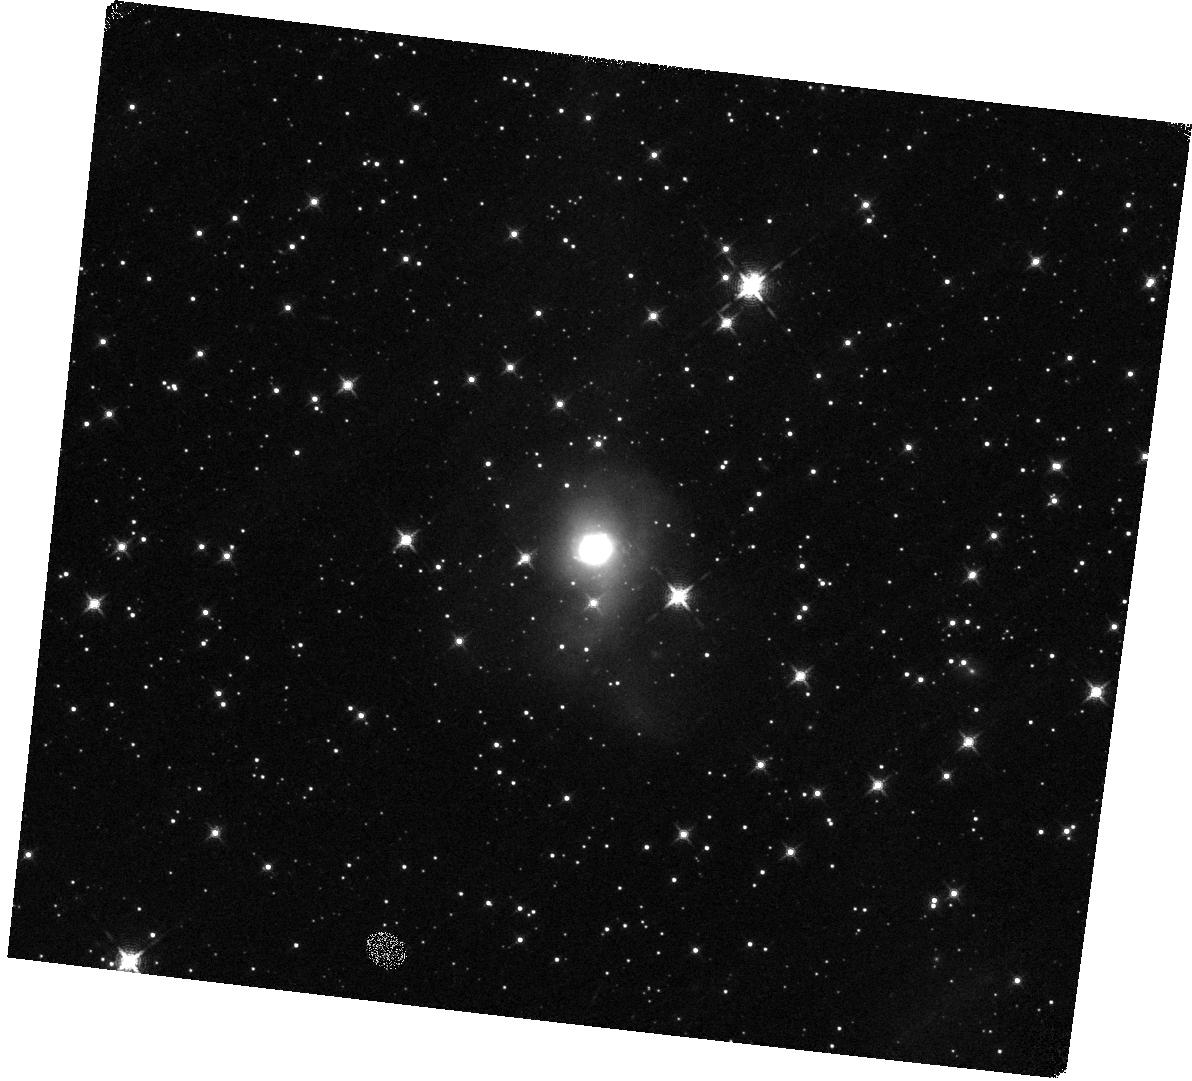
Target: IRAS13120-5453. Instrument: WFC3/IR. Filter: F132N. Exposure: 20 min. Observation ID: hst_13690_11_wfc3_ir_f132n_icom11

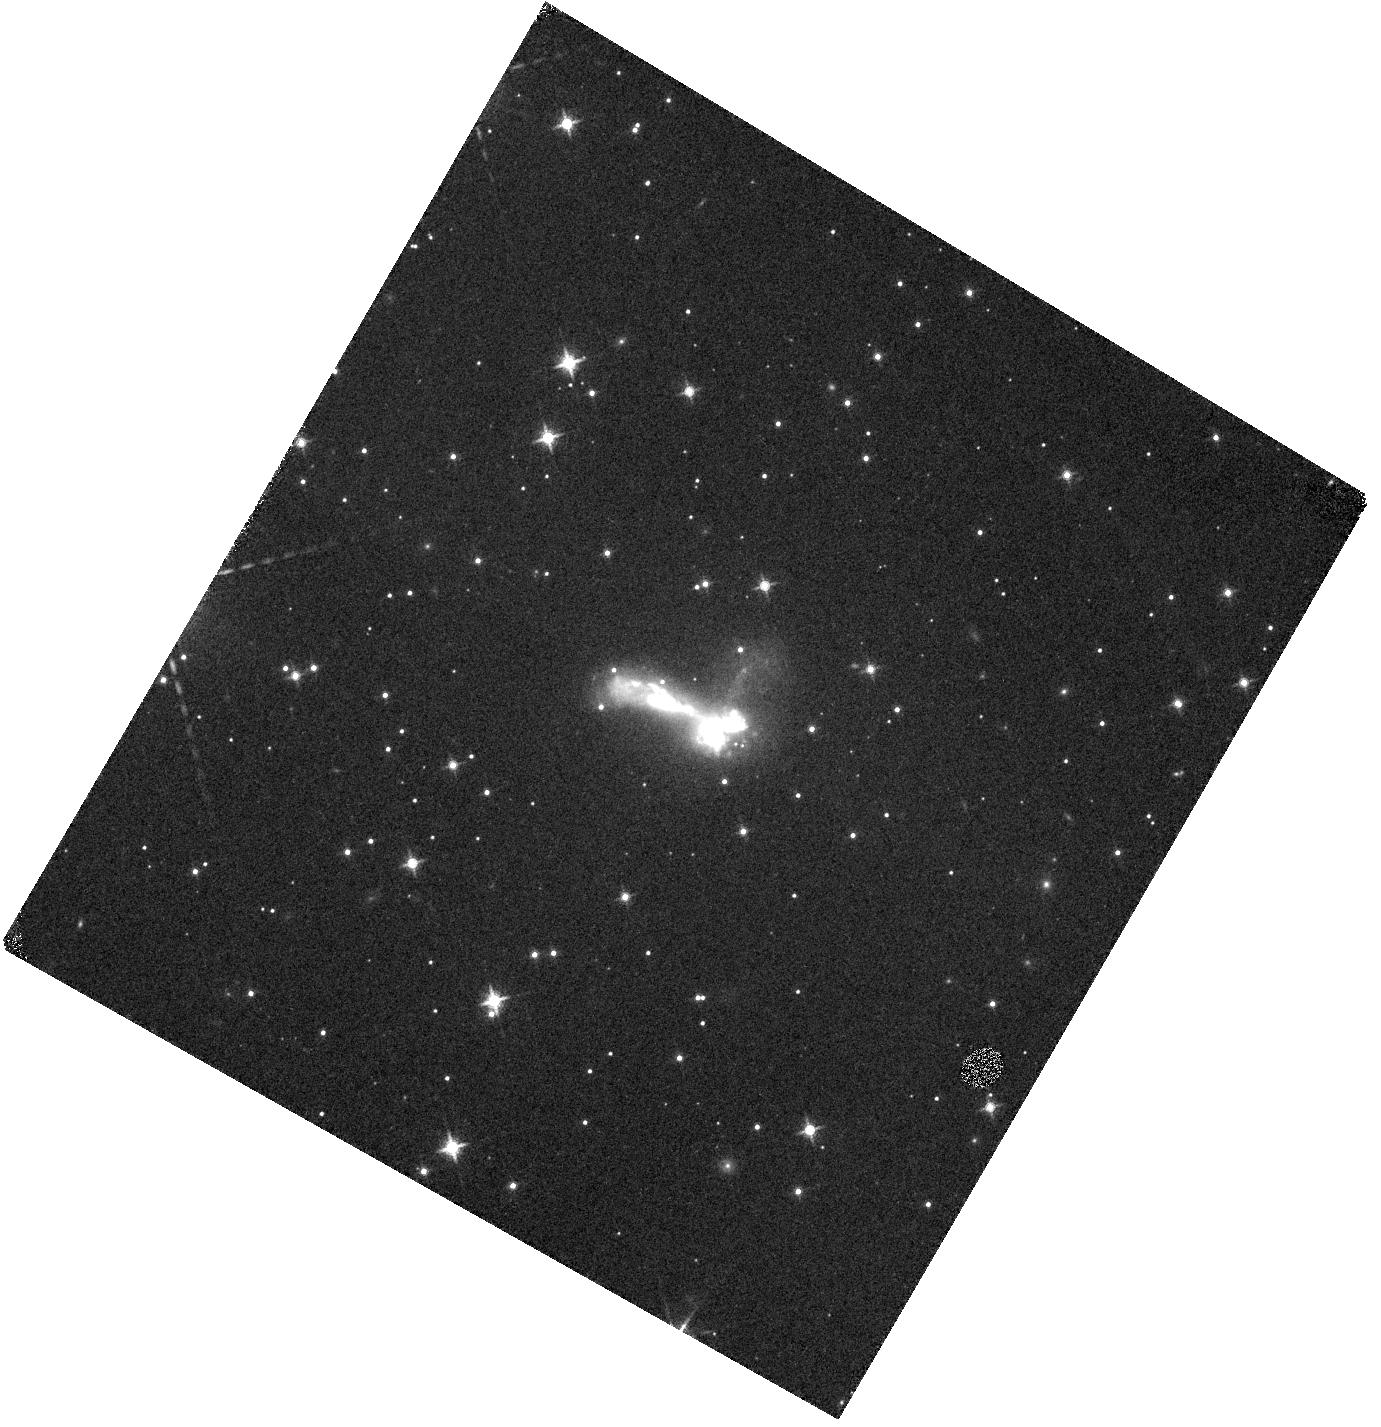
Target: IRAS03582+6012. Instrument: WFC3/IR. Filter: F130N. Exposure: 20 min. Observation ID: hst_13690_05_wfc3_ir_f130n_icom05

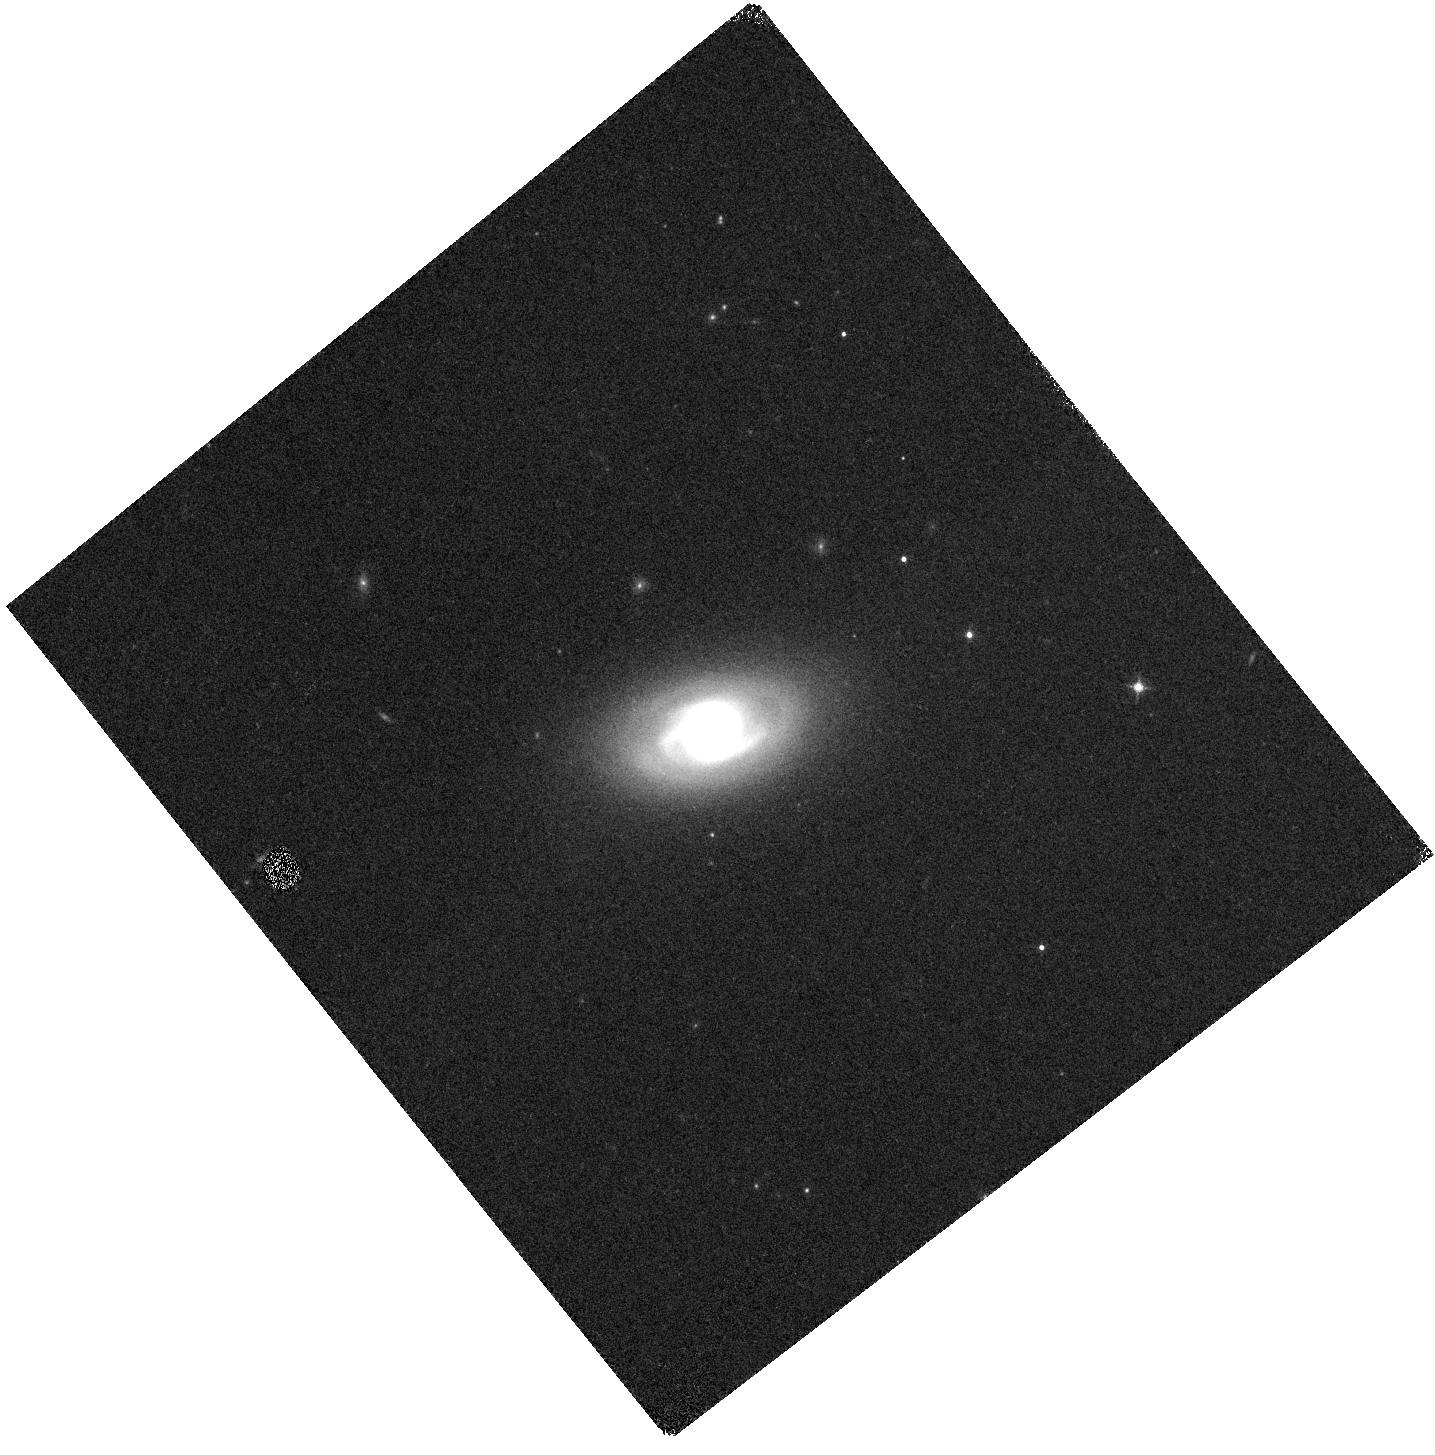
Target: IRASF02437+2122. Instrument: WFC3/IR. Filter: F130N. Exposure: 20 min. Observation ID: hst_13690_03_wfc3_ir_f130n_icom03

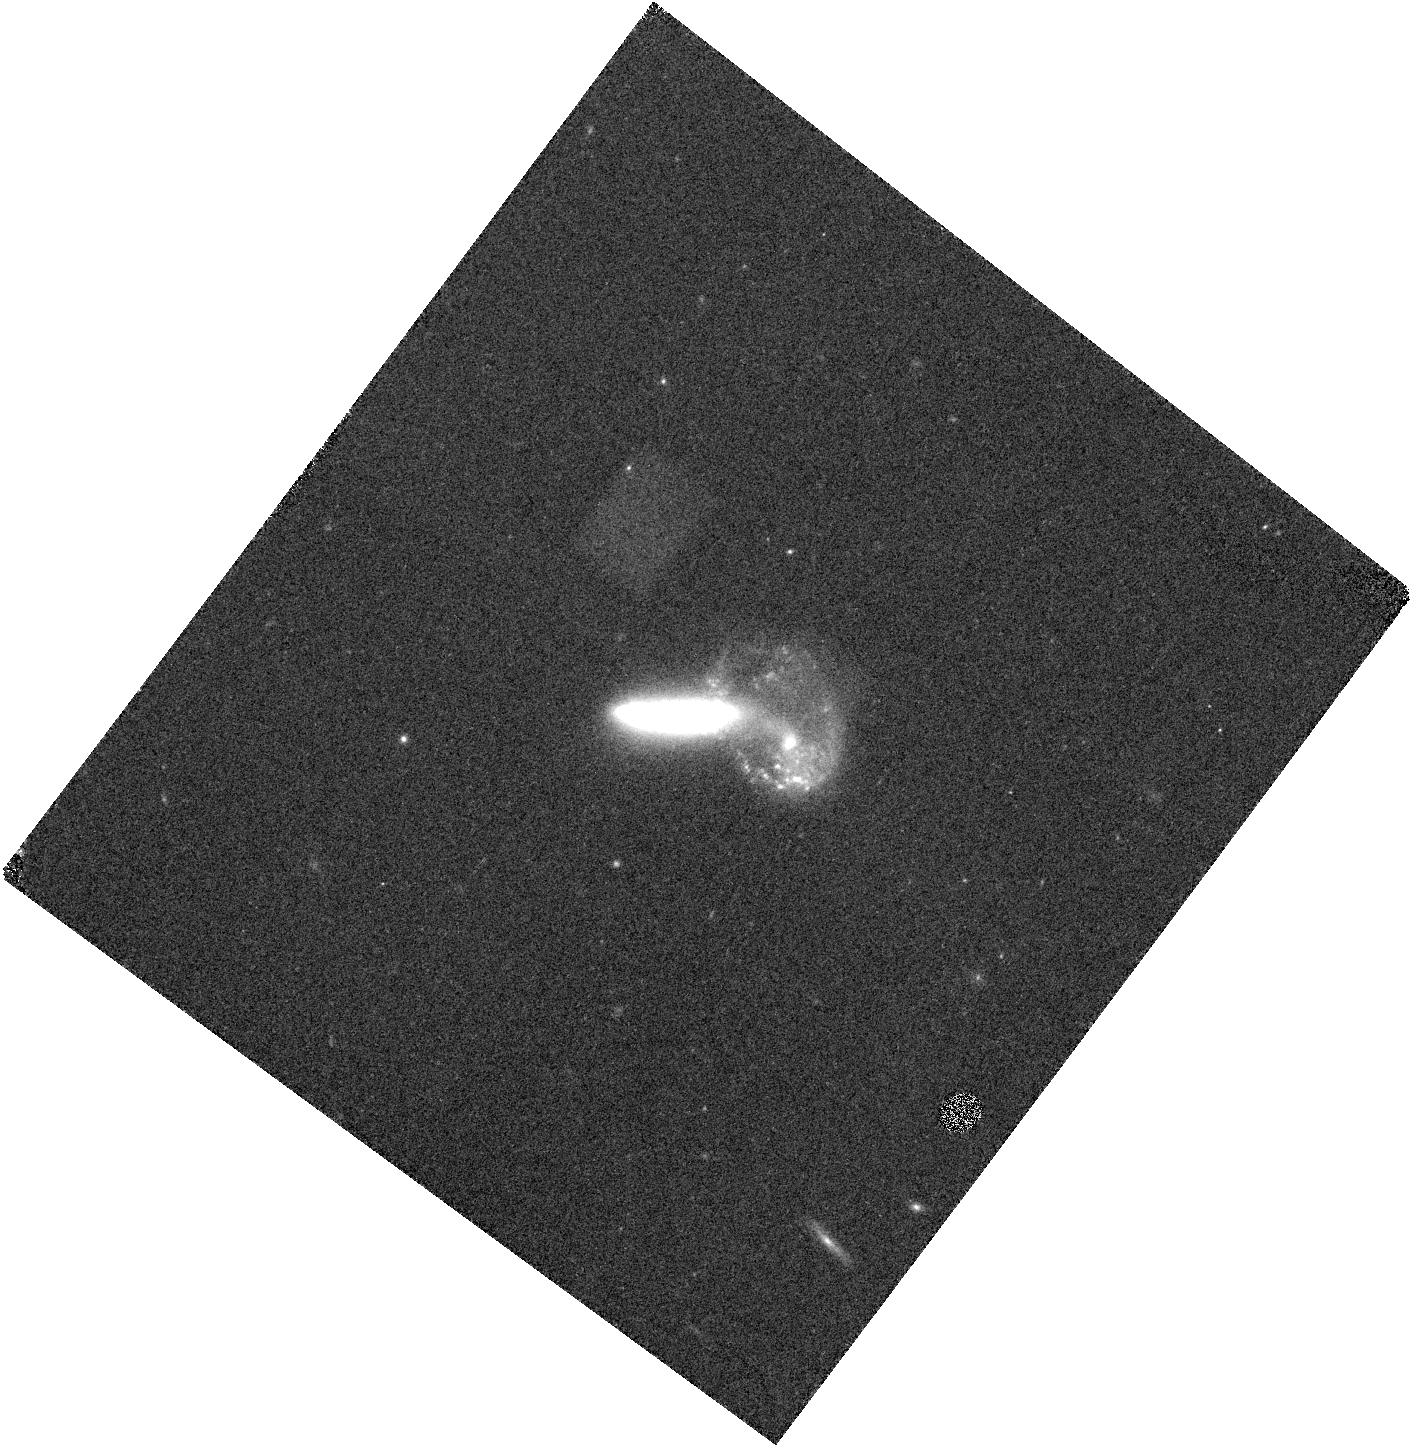
Target: MCG+07-23-019. Instrument: WFC3/IR. Filter: F132N. Exposure: 20 min. Observation ID: hst_13690_09_wfc3_ir_f132n_icom09

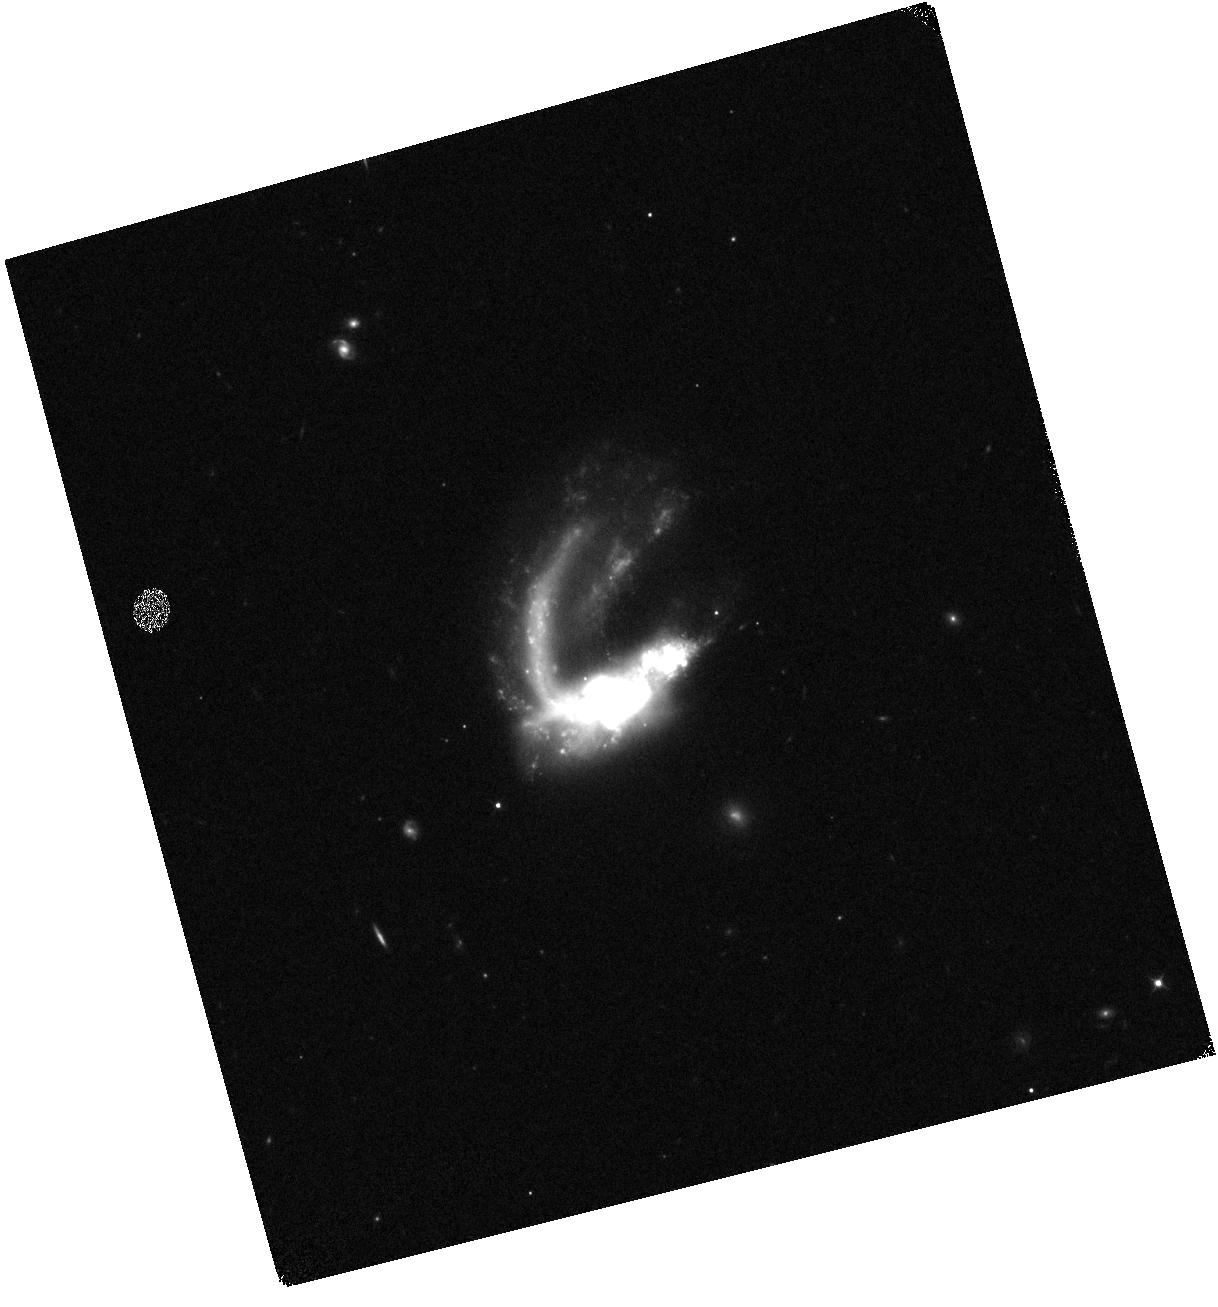
Target: IC0214. Instrument: WFC3/IR. Filter: F110W. Exposure: 2 min. Observation ID: hst_13690_02_wfc3_ir_f110w_icom02

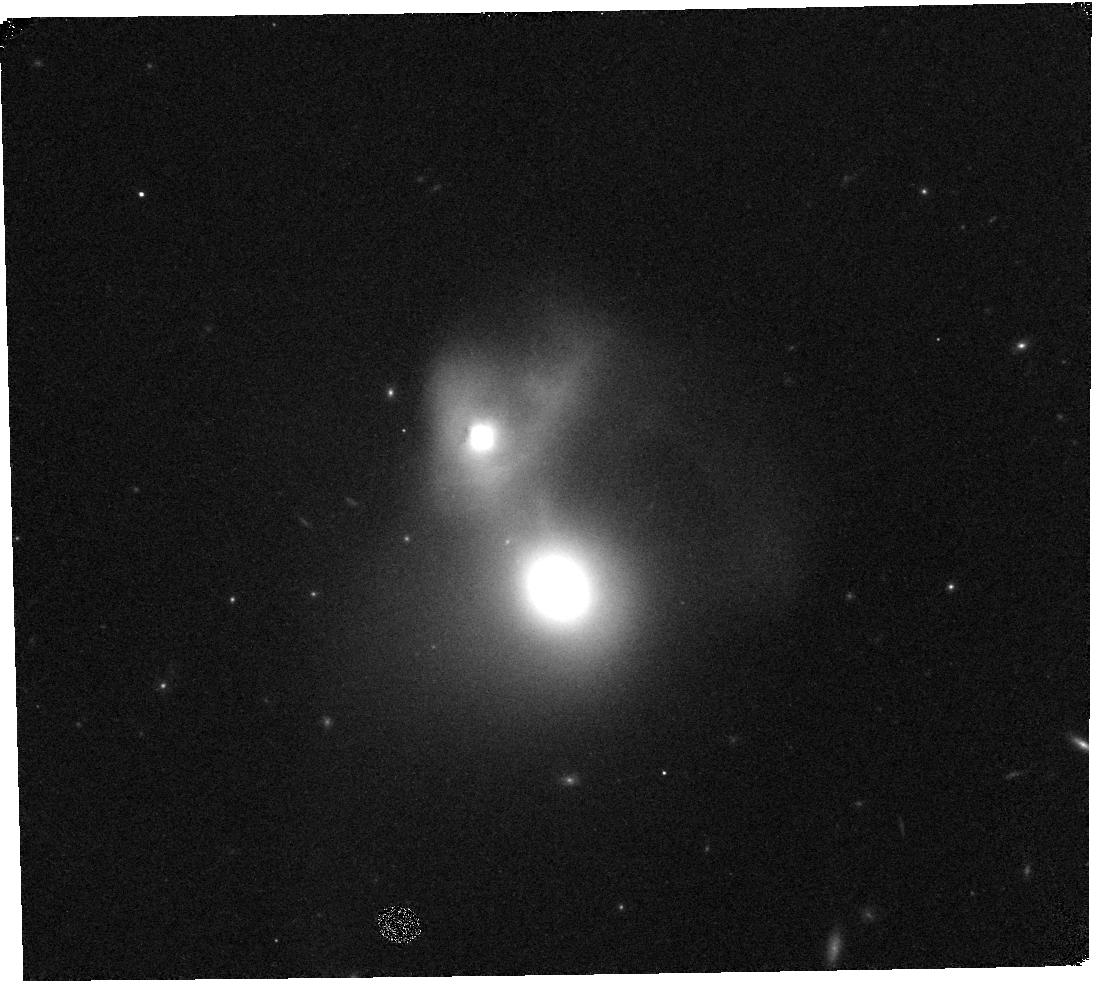
Target: NGC4922. Instrument: WFC3/IR. Filter: F132N. Exposure: 20 min. Observation ID: hst_13690_10_wfc3_ir_f132n_icom10

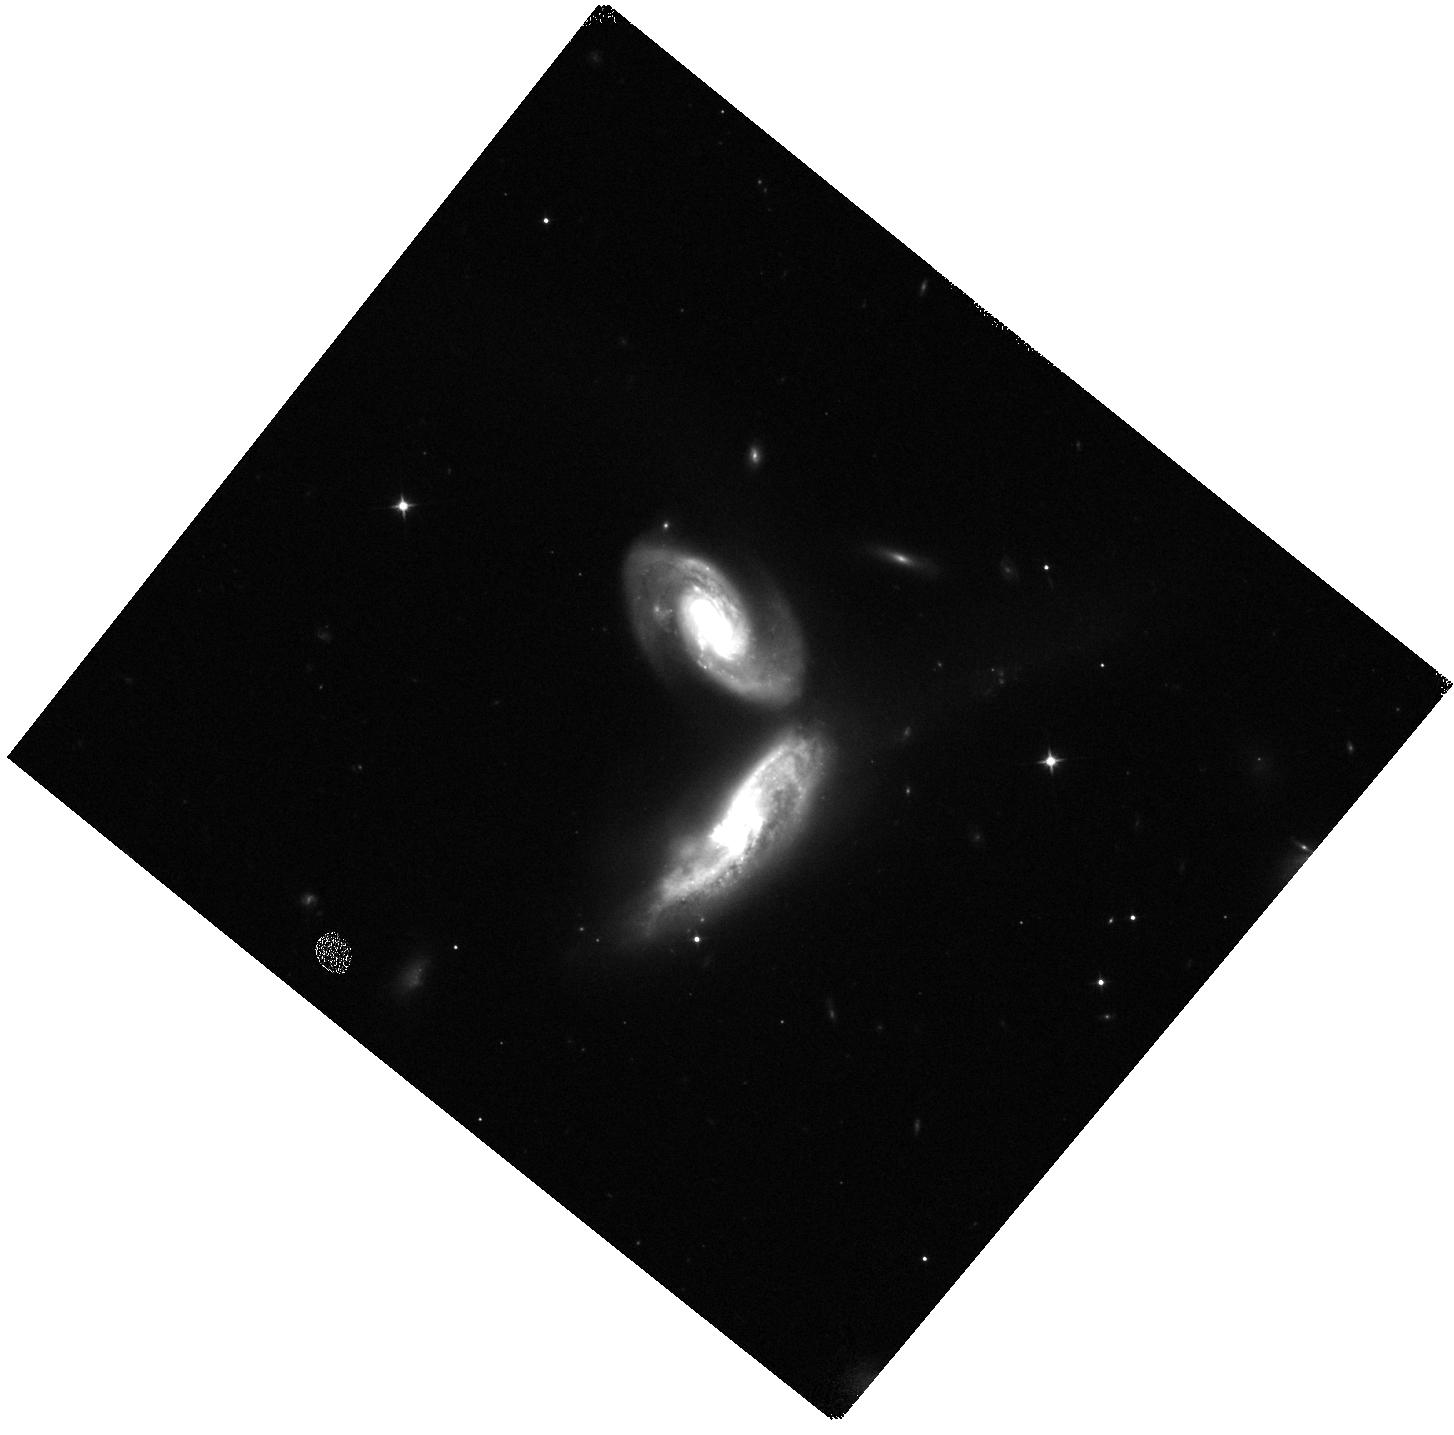
Target: NGC5331. Instrument: WFC3/IR. Filter: F110W. Exposure: 2 min. Observation ID: hst_13690_16_wfc3_ir_f110w_icom16

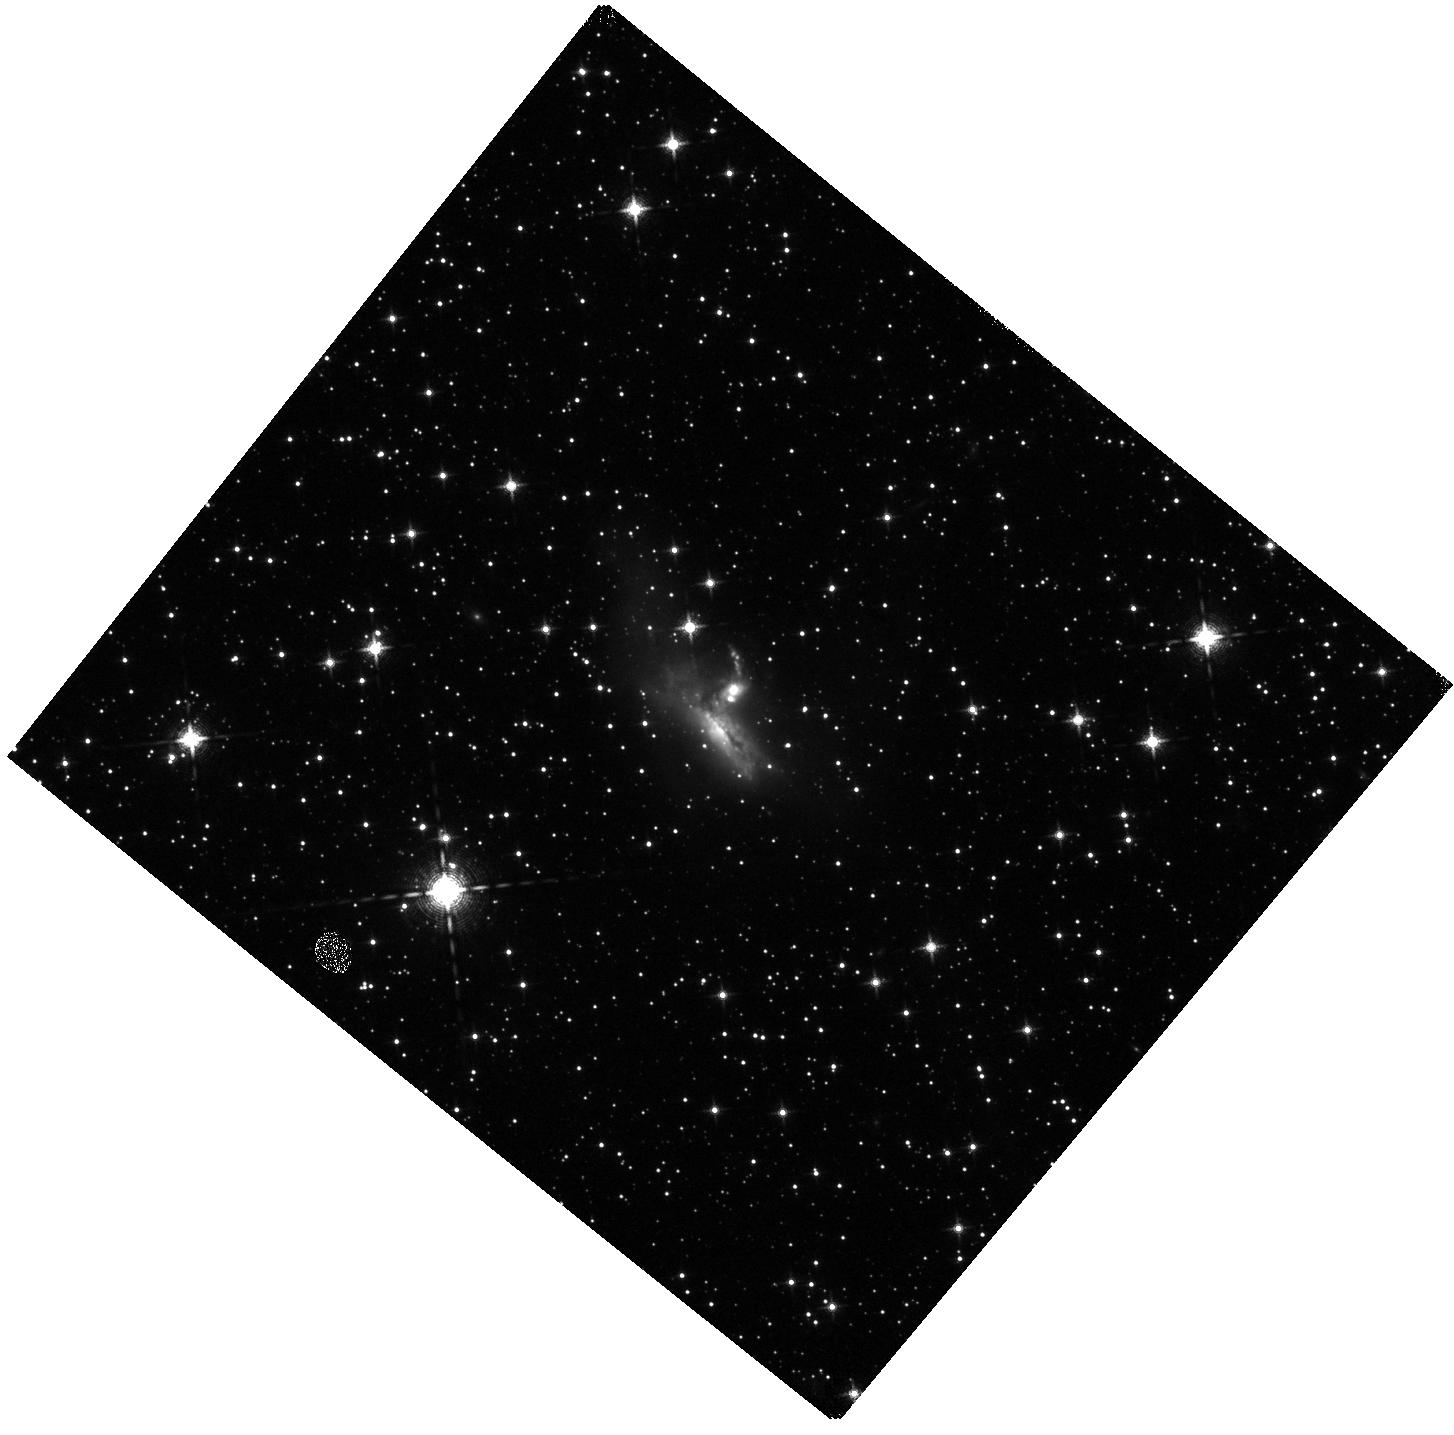
Target: ESO099-G004. Instrument: WFC3/IR. Filter: F130N. Exposure: 20 min. Observation ID: hst_13690_18_wfc3_ir_f130n_icom18

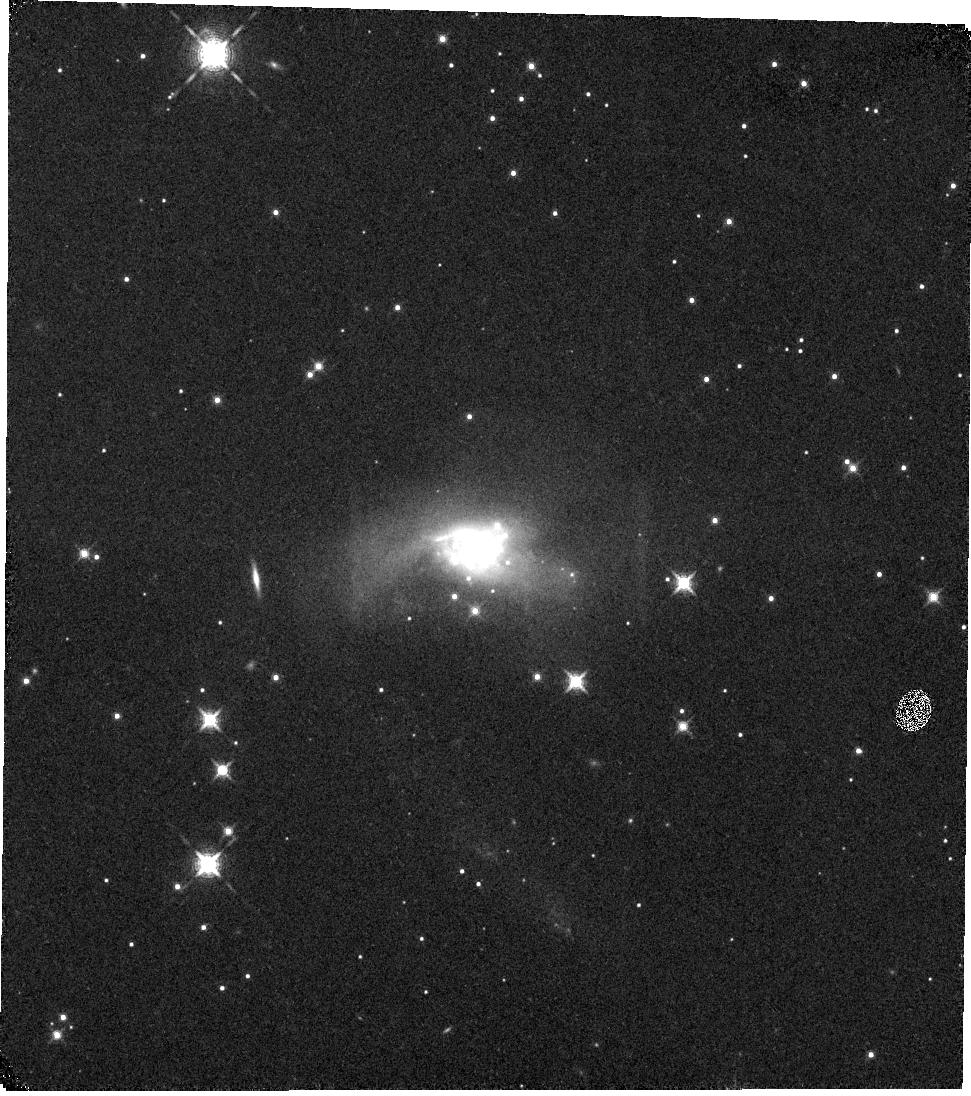
Target: IRAS05129+5128. Instrument: WFC3/IR. Filter: F130N. Exposure: 20 min. Observation ID: hst_13690_06_wfc3_ir_f130n_icom06

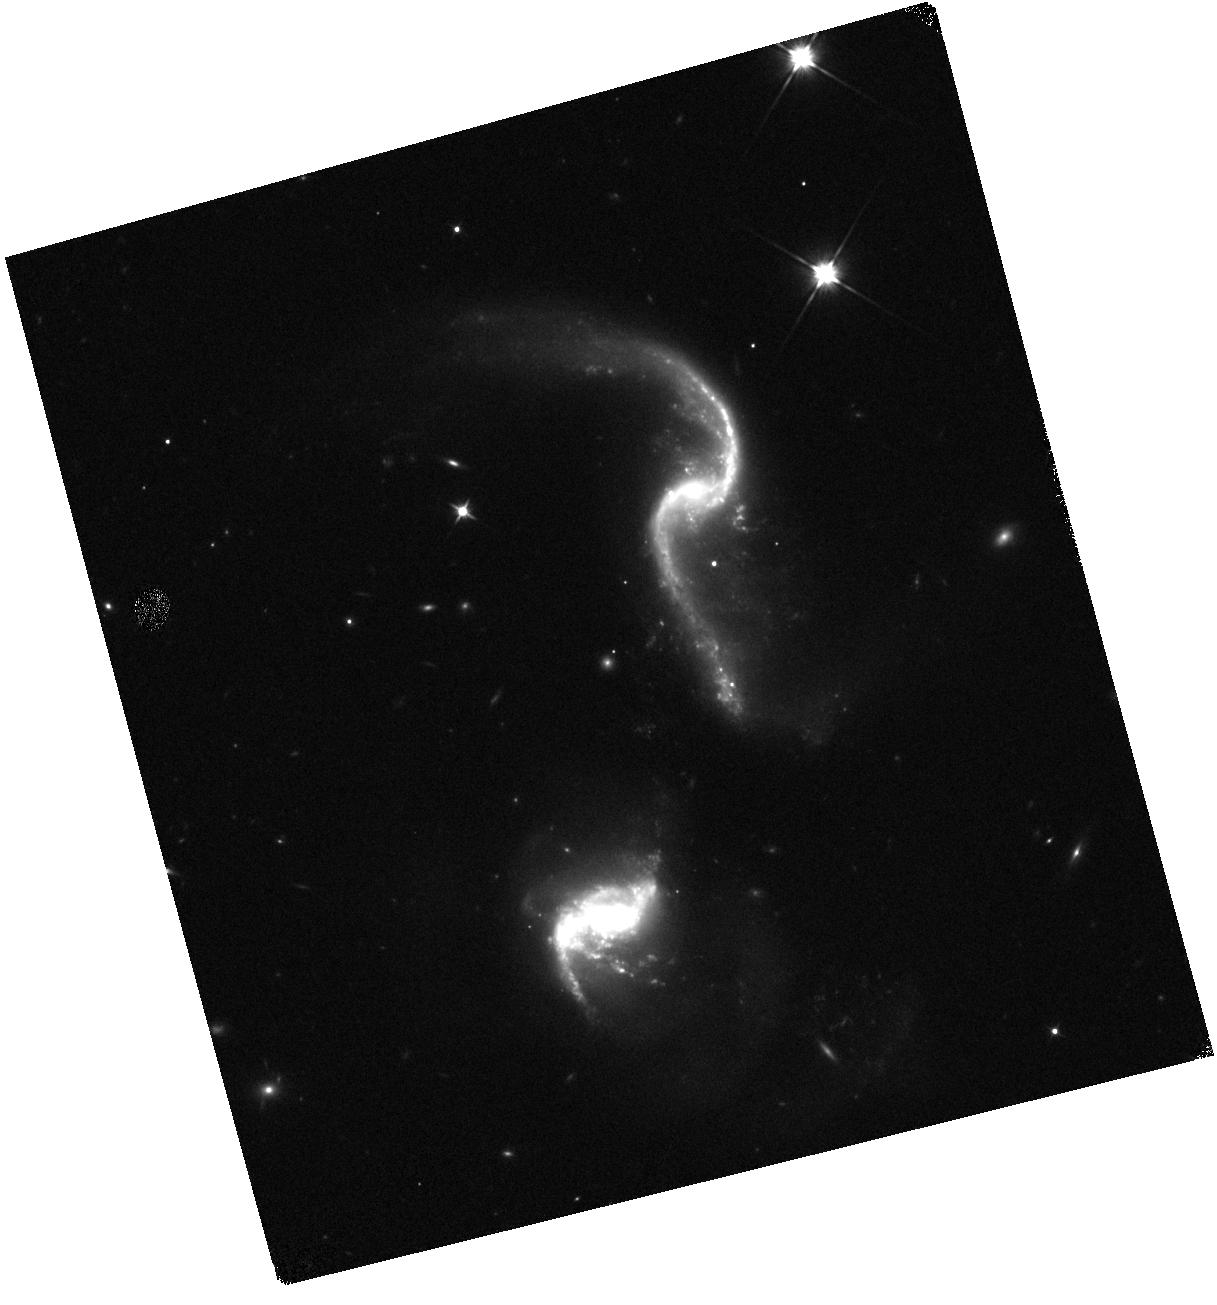
Target: MGC-02-01-051. Instrument: WFC3/IR. Filter: F110W. Exposure: 2 min. Observation ID: hst_13690_01_wfc3_ir_f110w_icom01

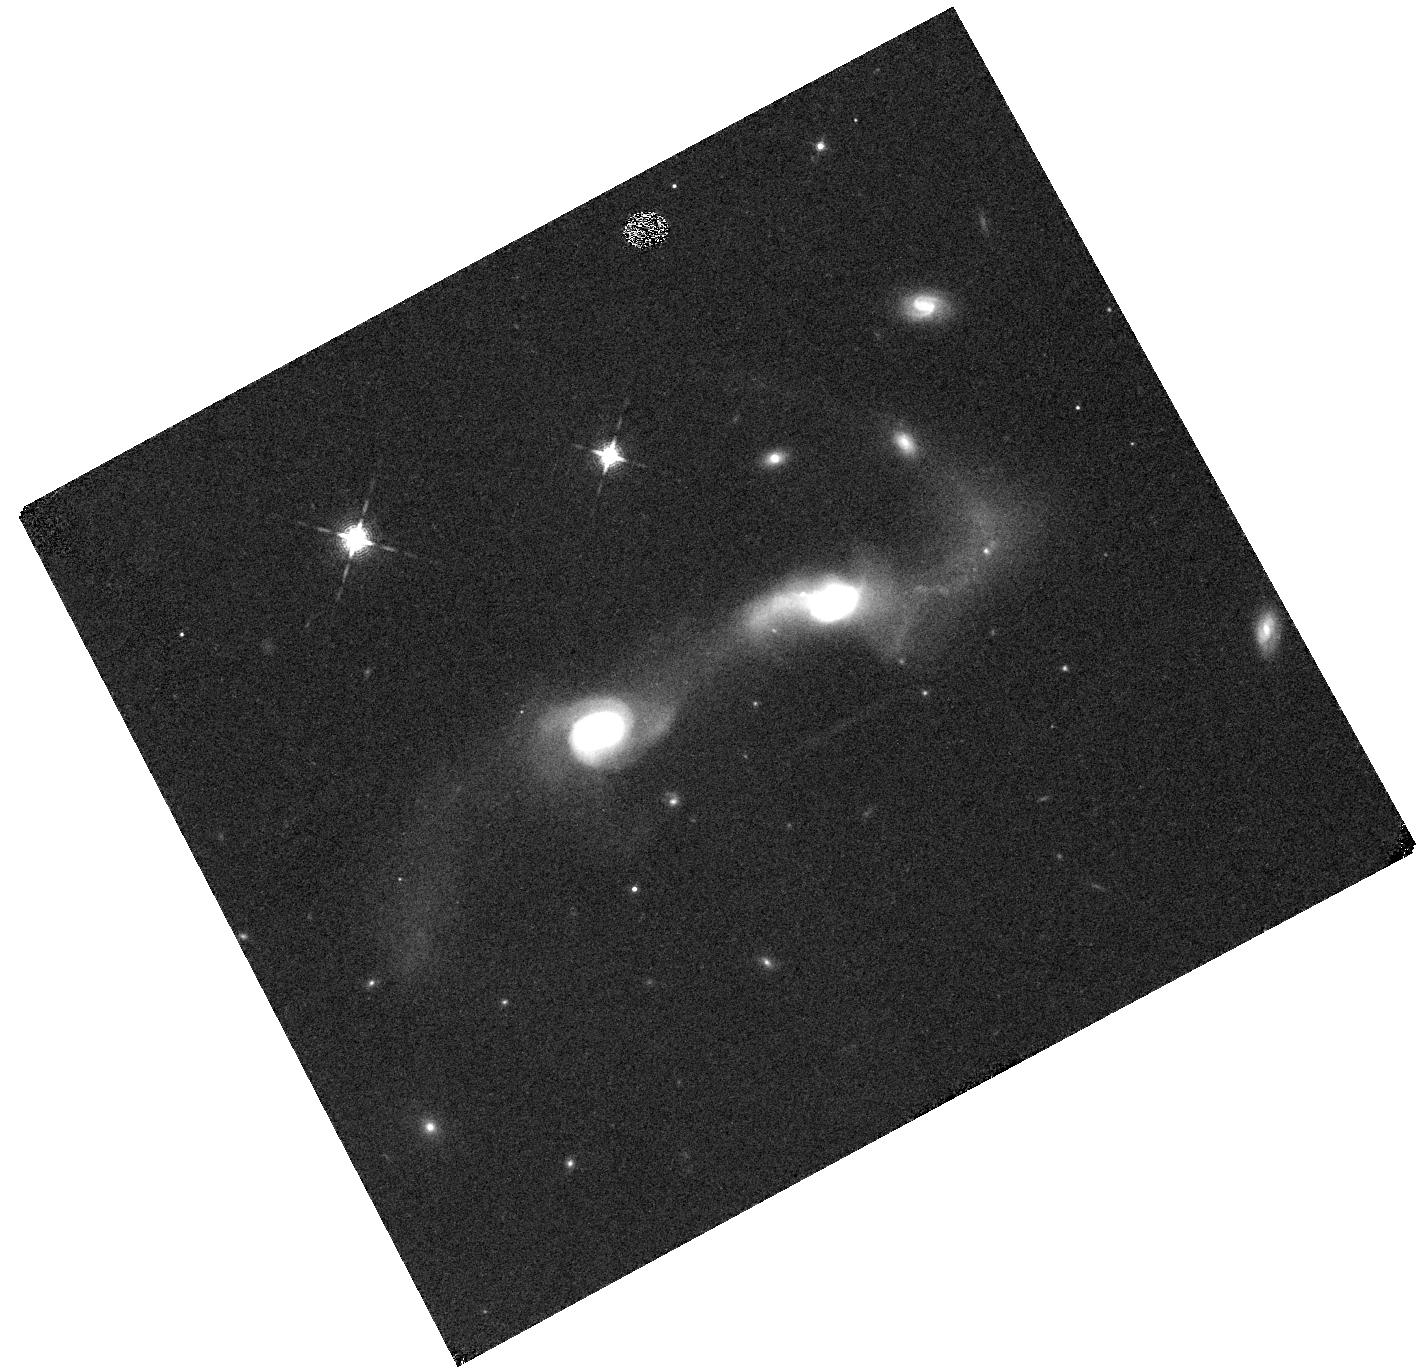
Target: UGC08335. Instrument: WFC3/IR. Filter: F132N. Exposure: 20 min. Observation ID: hst_13690_12_wfc3_ir_f132n_icom12

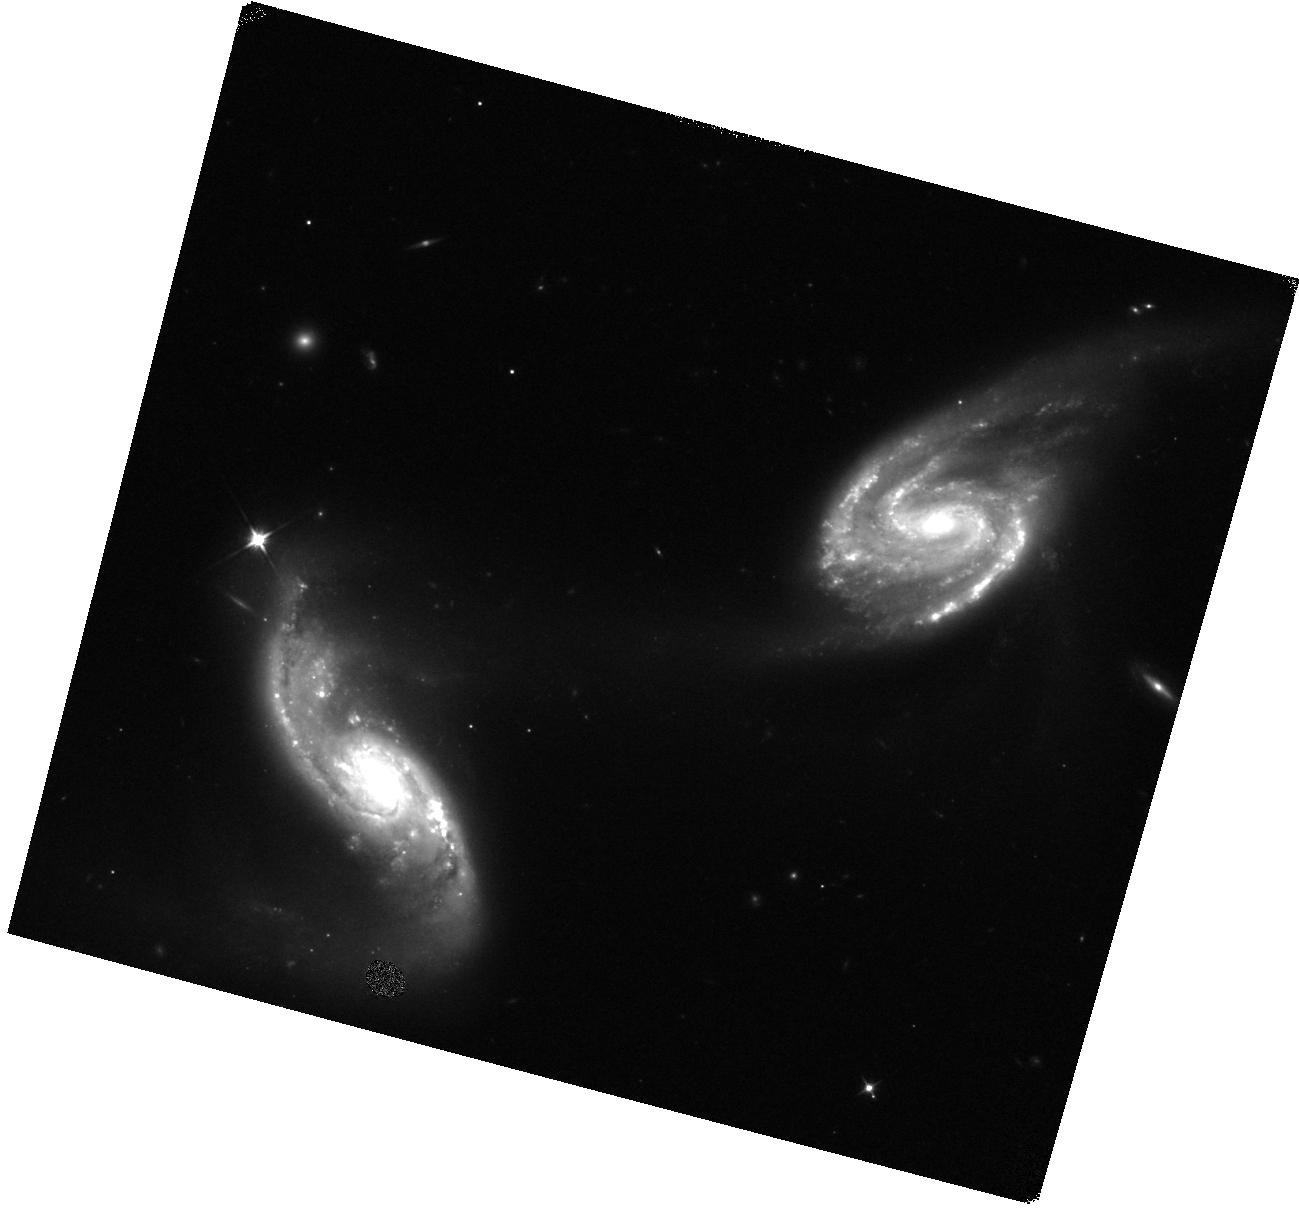
Target: NGC5257. Instrument: WFC3/IR. Filter: F110W. Exposure: 2 min. Observation ID: hst_13690_15_wfc3_ir_f110w_icom15

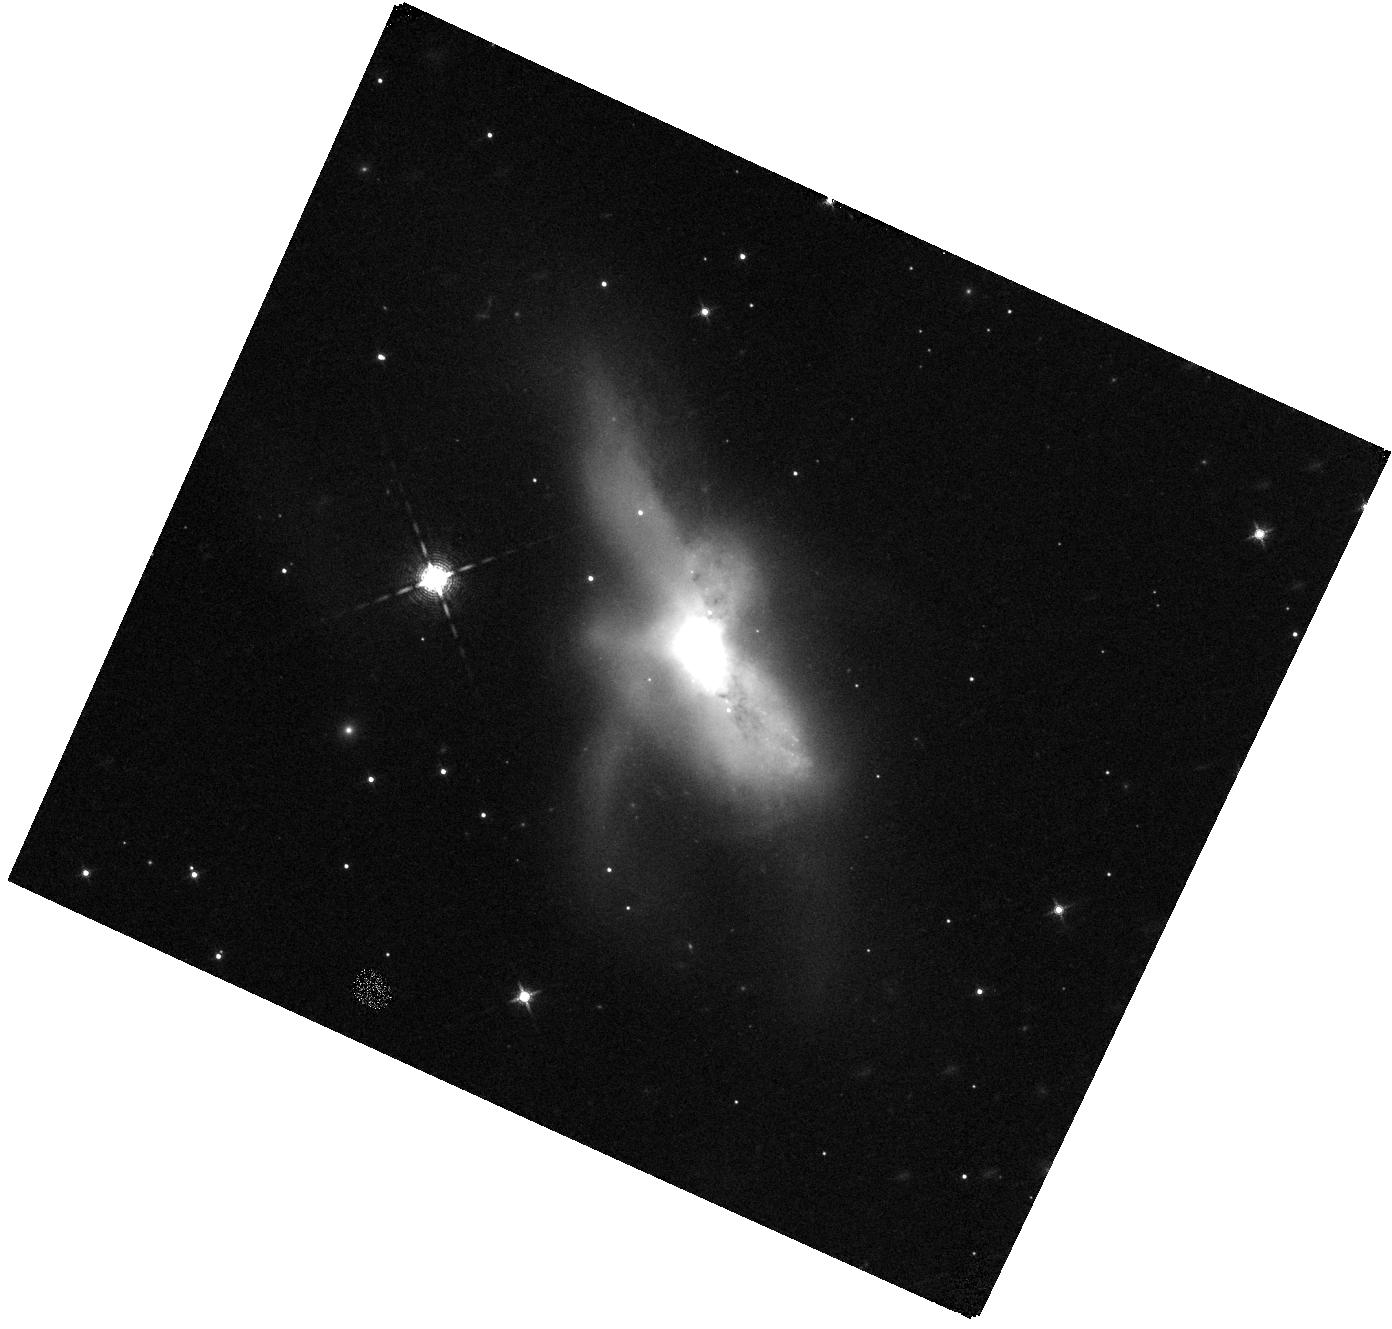
Target: NGC6240. Instrument: WFC3/IR. Filter: F130N. Exposure: 20 min. Observation ID: hst_13690_22_wfc3_ir_f130n_icom22

Tracking the Obscured Star Formation Along the Complete Evolutionary Merger Sequence of LIRGs (PI: Diaz-Santos, Tanio)

We propose to obtain WFC3 narrow-band Pa-beta imaging of a sample of 24 nearby luminous infrared (IR) galaxies (LIRGs) from the Great Observatories All-sky LIRG survey (GOALS) selected to be in advanced stages of interaction. LIRGs account for half of the obscured star formation of the Universe at z ~ 1-2, and they represent a key population in galaxy formation and evolution. We will use the Pa-beta images to trace the ionized gas in LIRGs and study its spatial distribution from scales of ~ 100 pc to up to several kpc, probing the youngest, massive stars formed in the most buried environments of LIRGs due to the interaction process. This will allow us to measure how the gas in the center of mergers is converted into stars, which eventually leads to the build-up of a nuclear stellar cusp and the "inside-out" growth of bulges. We will also create spatially-resolved Pa-beta equivalent width maps to search for age gradients across the galaxies and correlate the distribution of Pa-beta emission with that of un-obscured star clusters detected in the UV and optical with HST on the same spatial scales. Finally, we will combine our data with previous studies mainly focused on isolated and early-stage interacting LIRG systems to analyze the size and compactness of the starburst along the complete merger sequence of LIRGs. The requested data represent a critical missing piece of information that will allow us to understand both the physics of merger-induced star formation and the applicability of local LIRGs as templates for high-z interacting starburst galaxies.